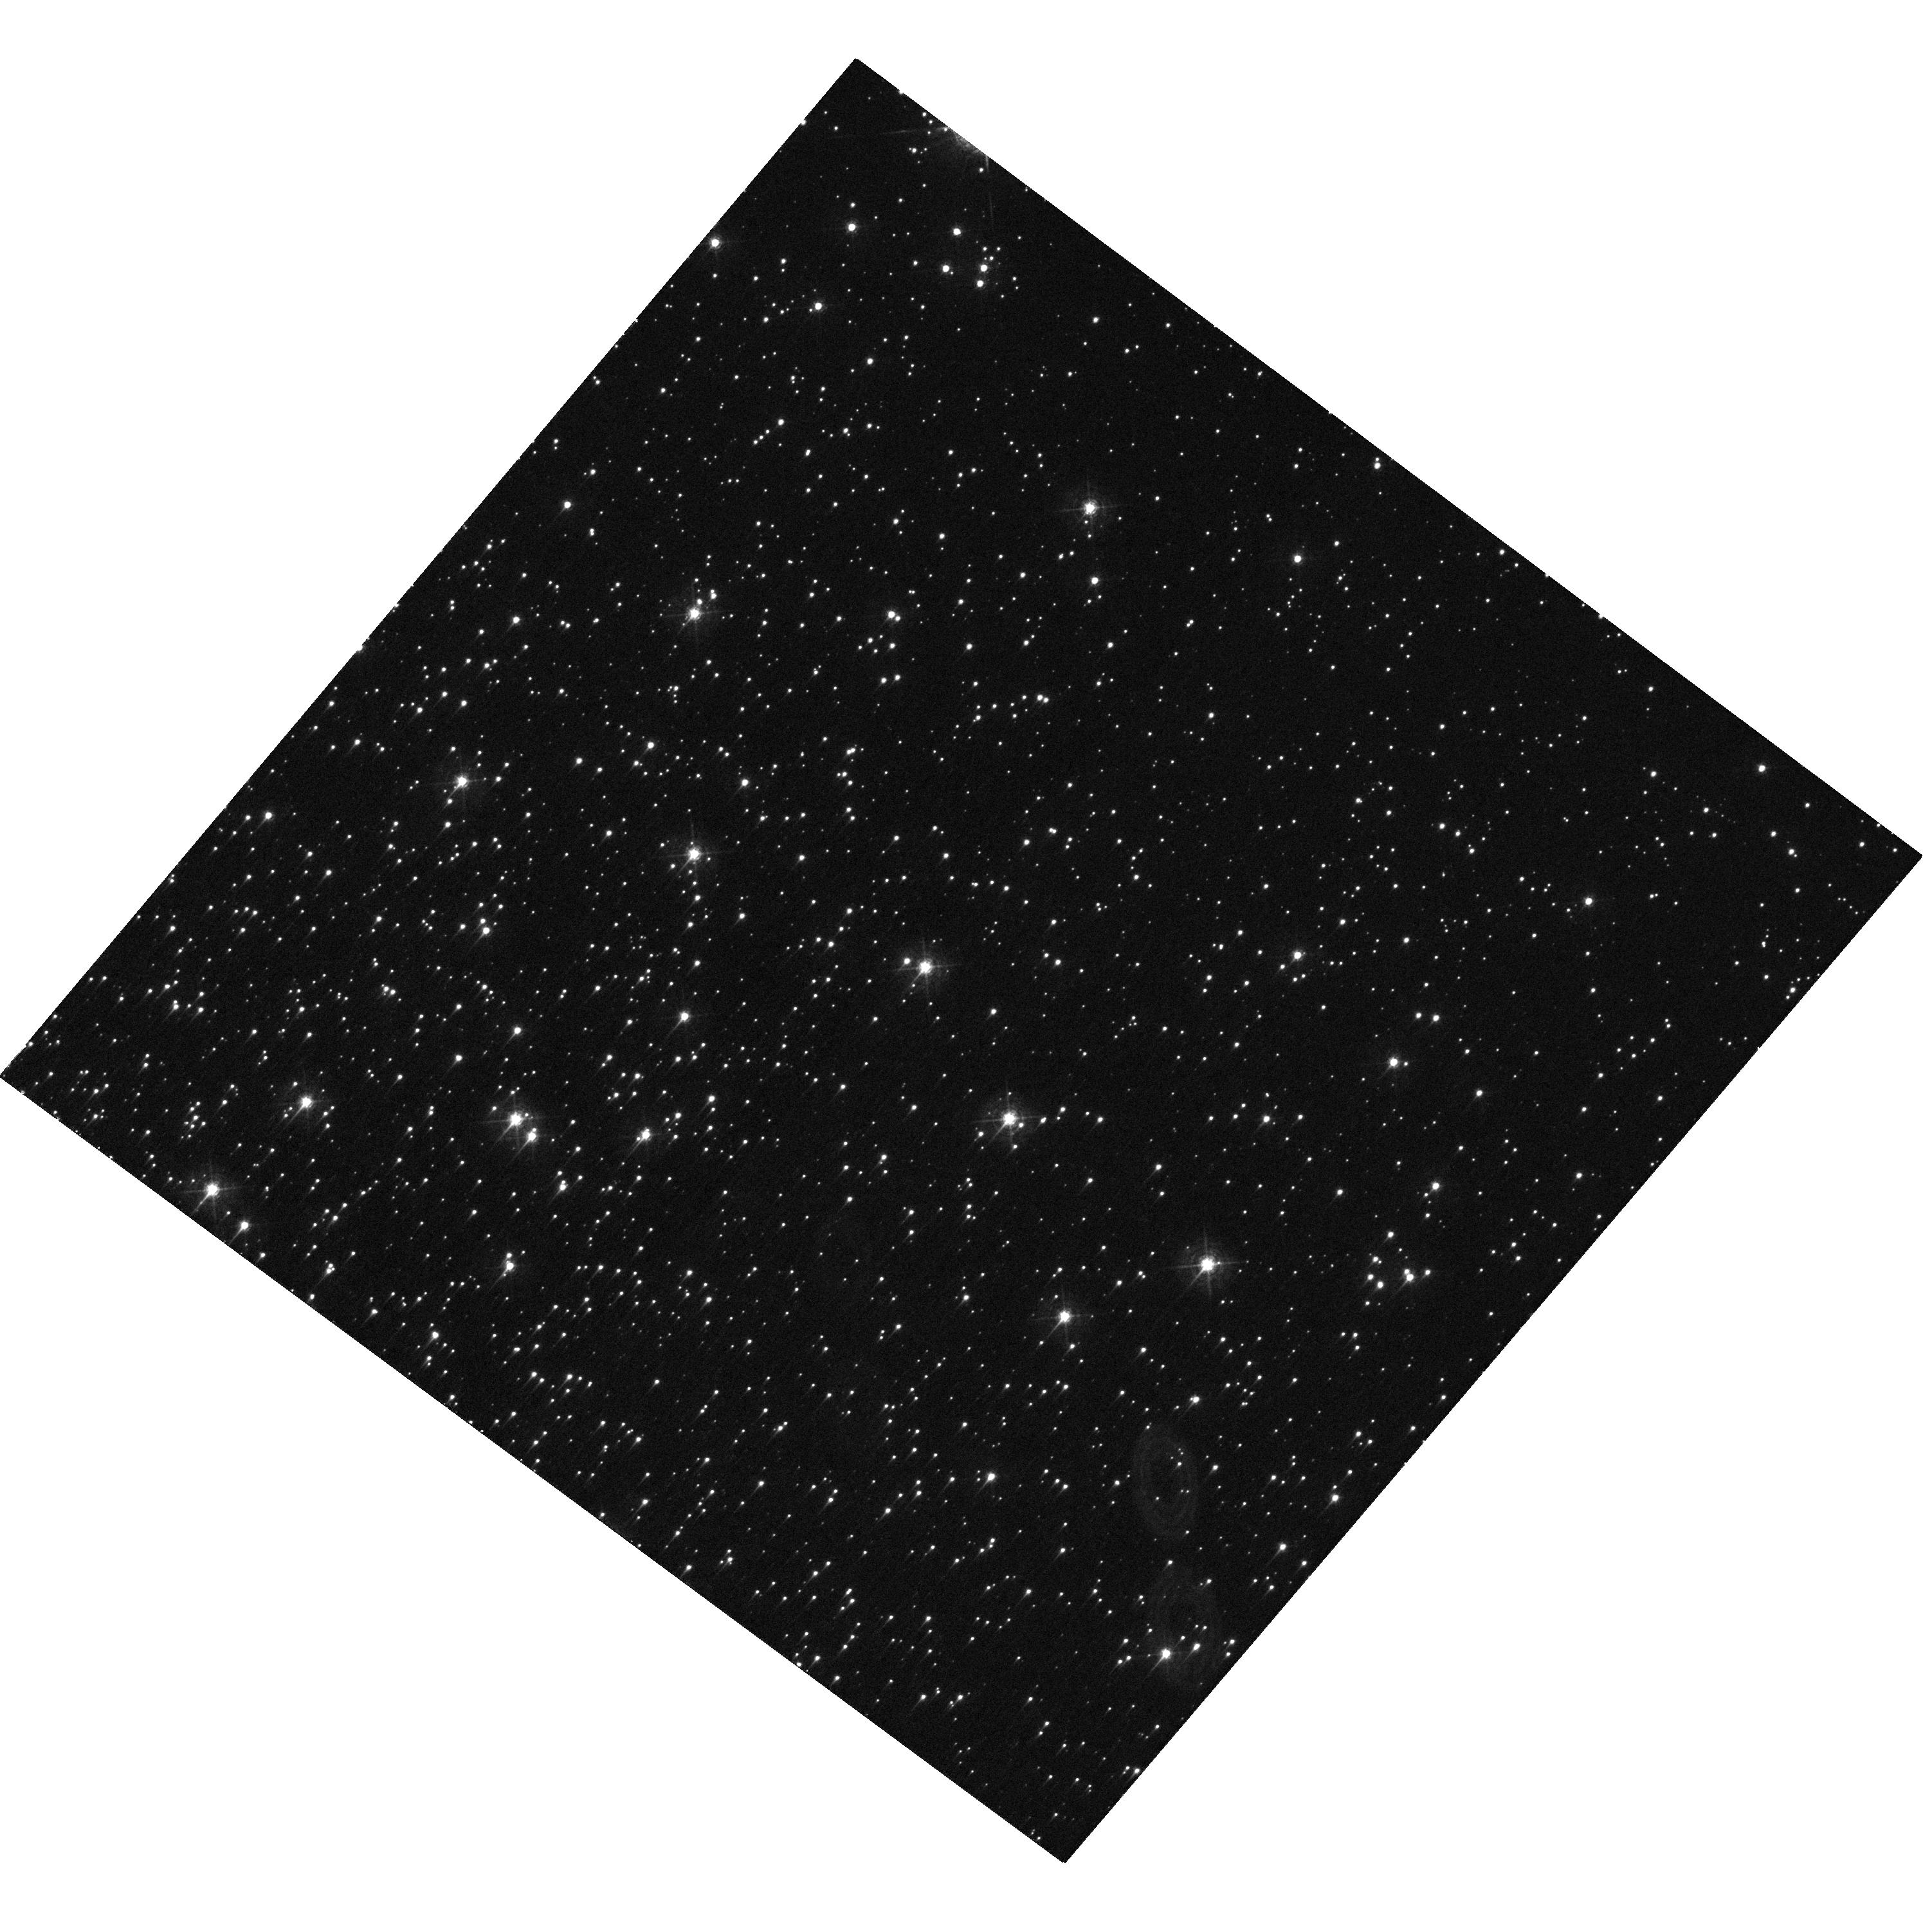
Target: M22OFFSET2
Instrument: WFC3/UVIS
Filter: F410M
Exposure: 12 min
Observation ID: hst_16518_02_wfc3_uvis_f410m_iek902

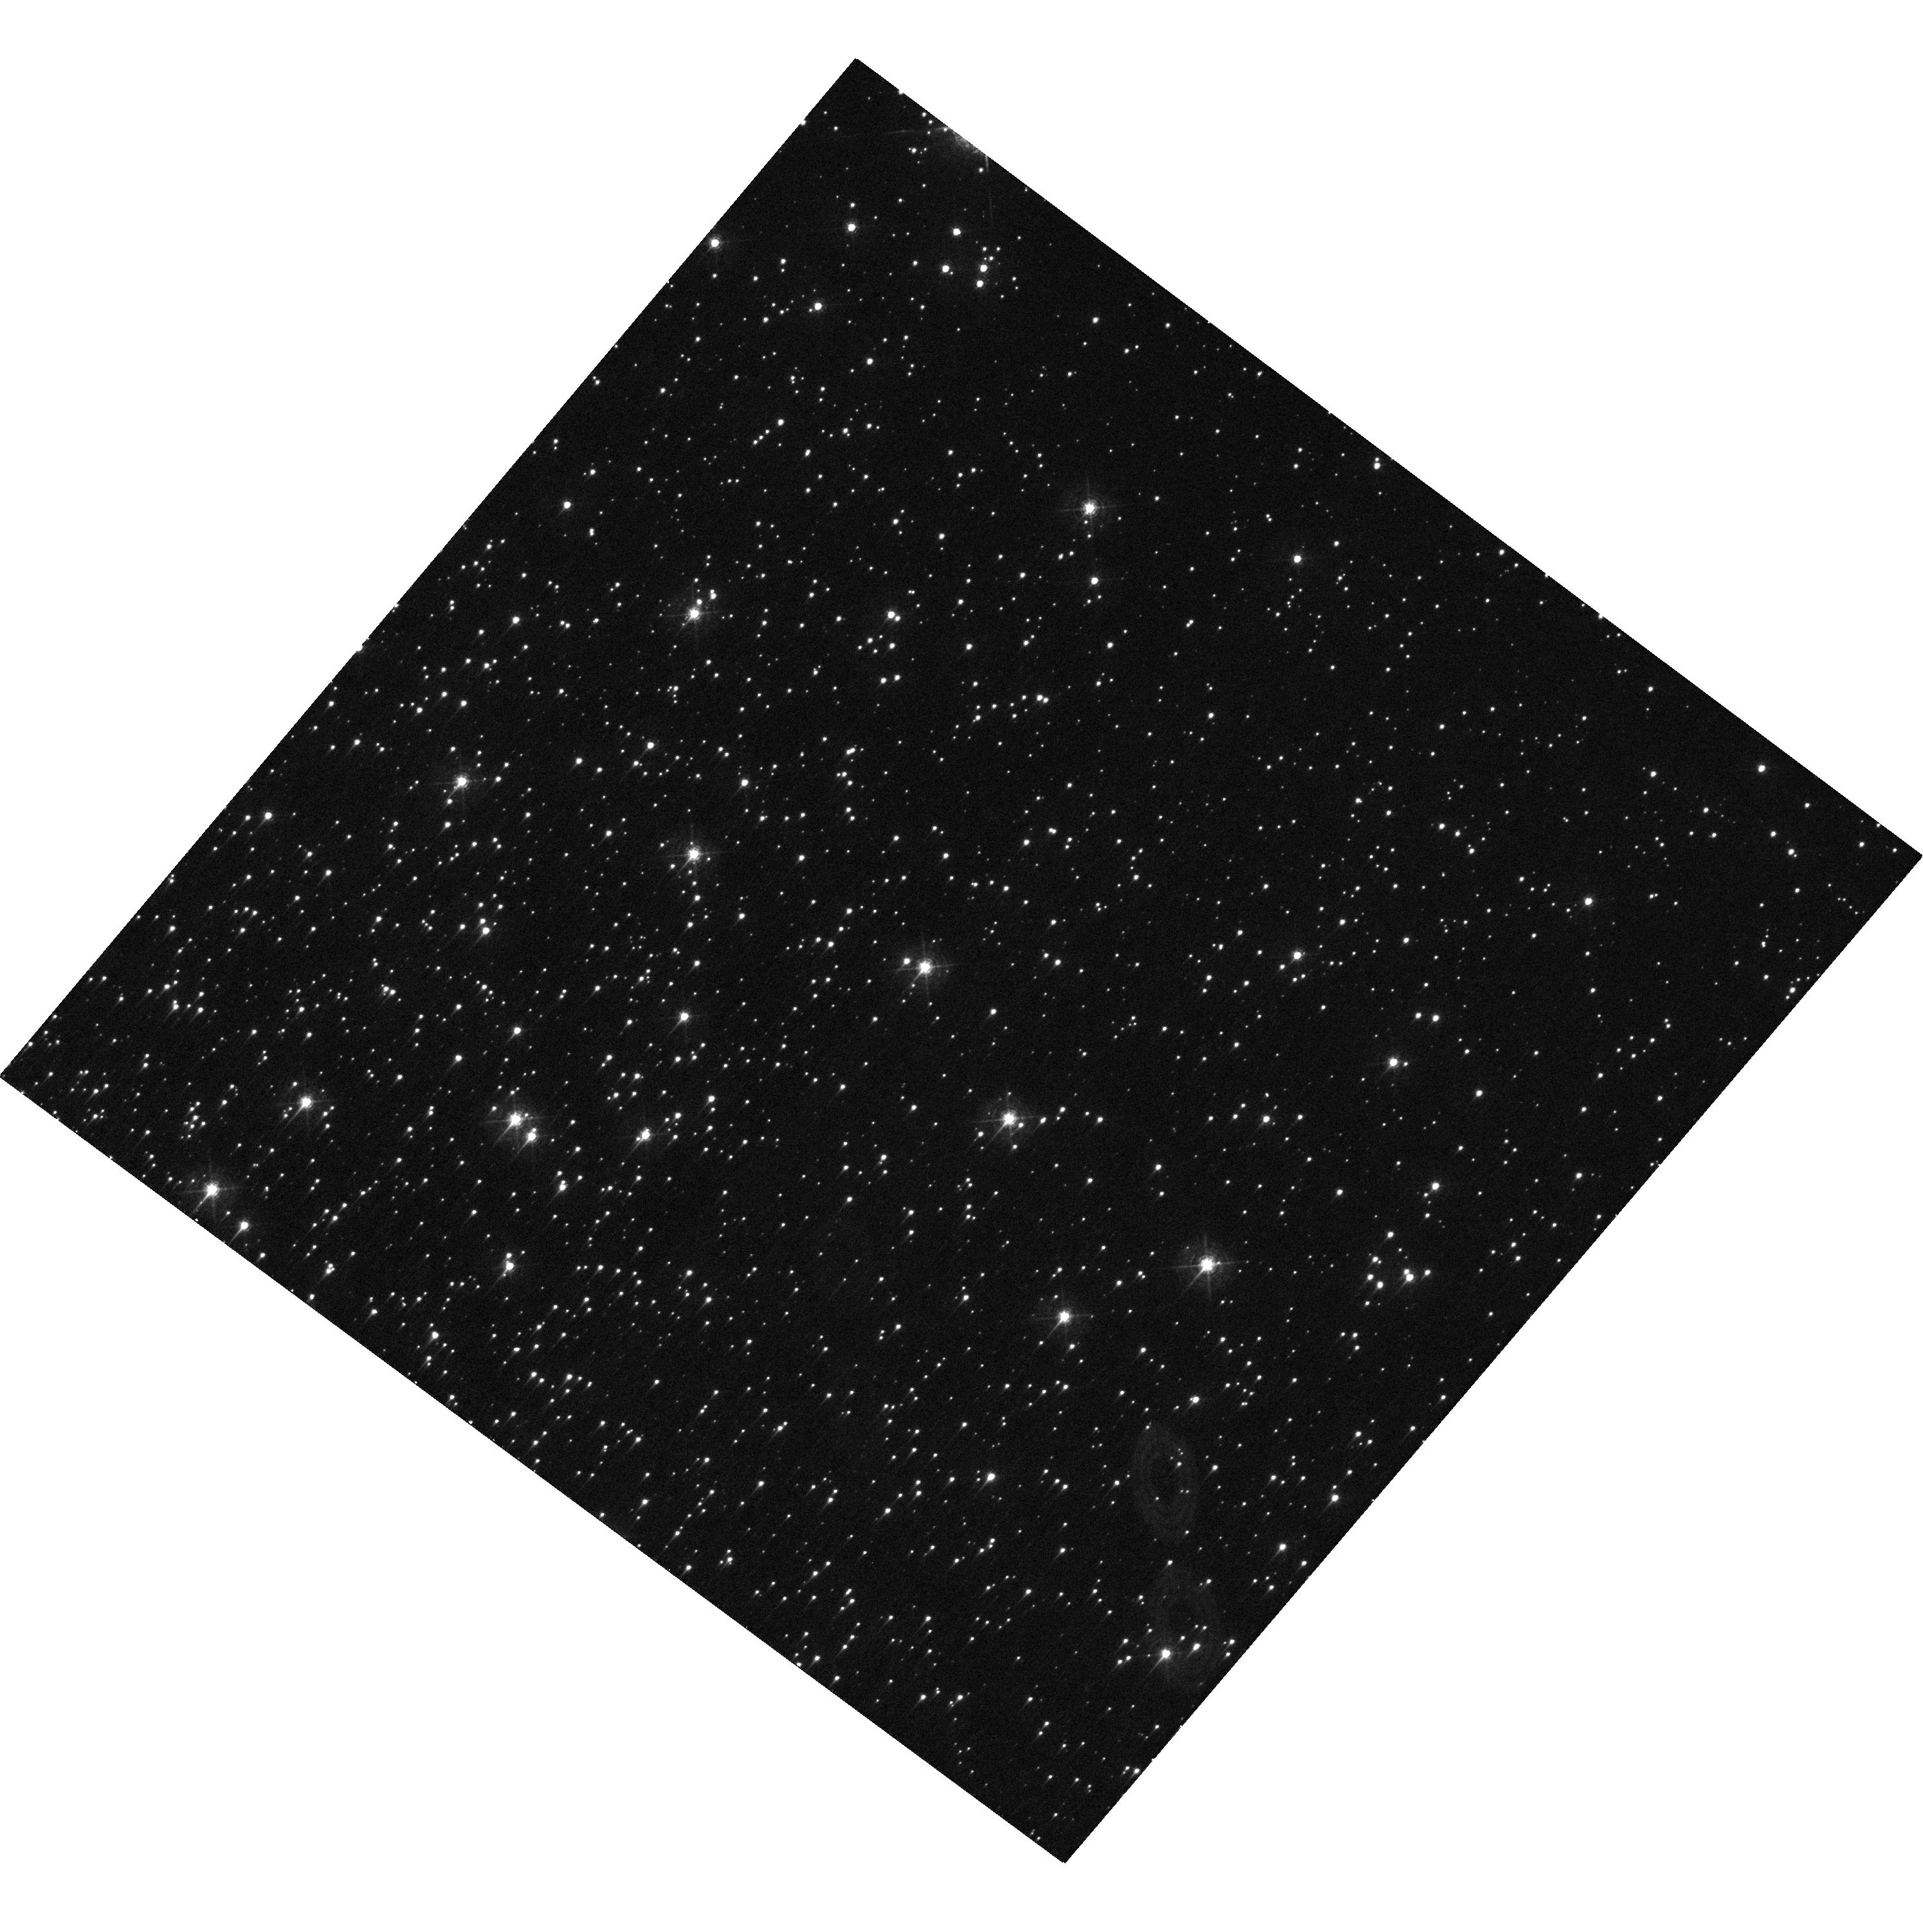
Target: M22OFFSET2
Instrument: WFC3/UVIS
Filter: F410M
Exposure: 12 min
Observation ID: hst_16518_03_wfc3_uvis_f410m_iek903

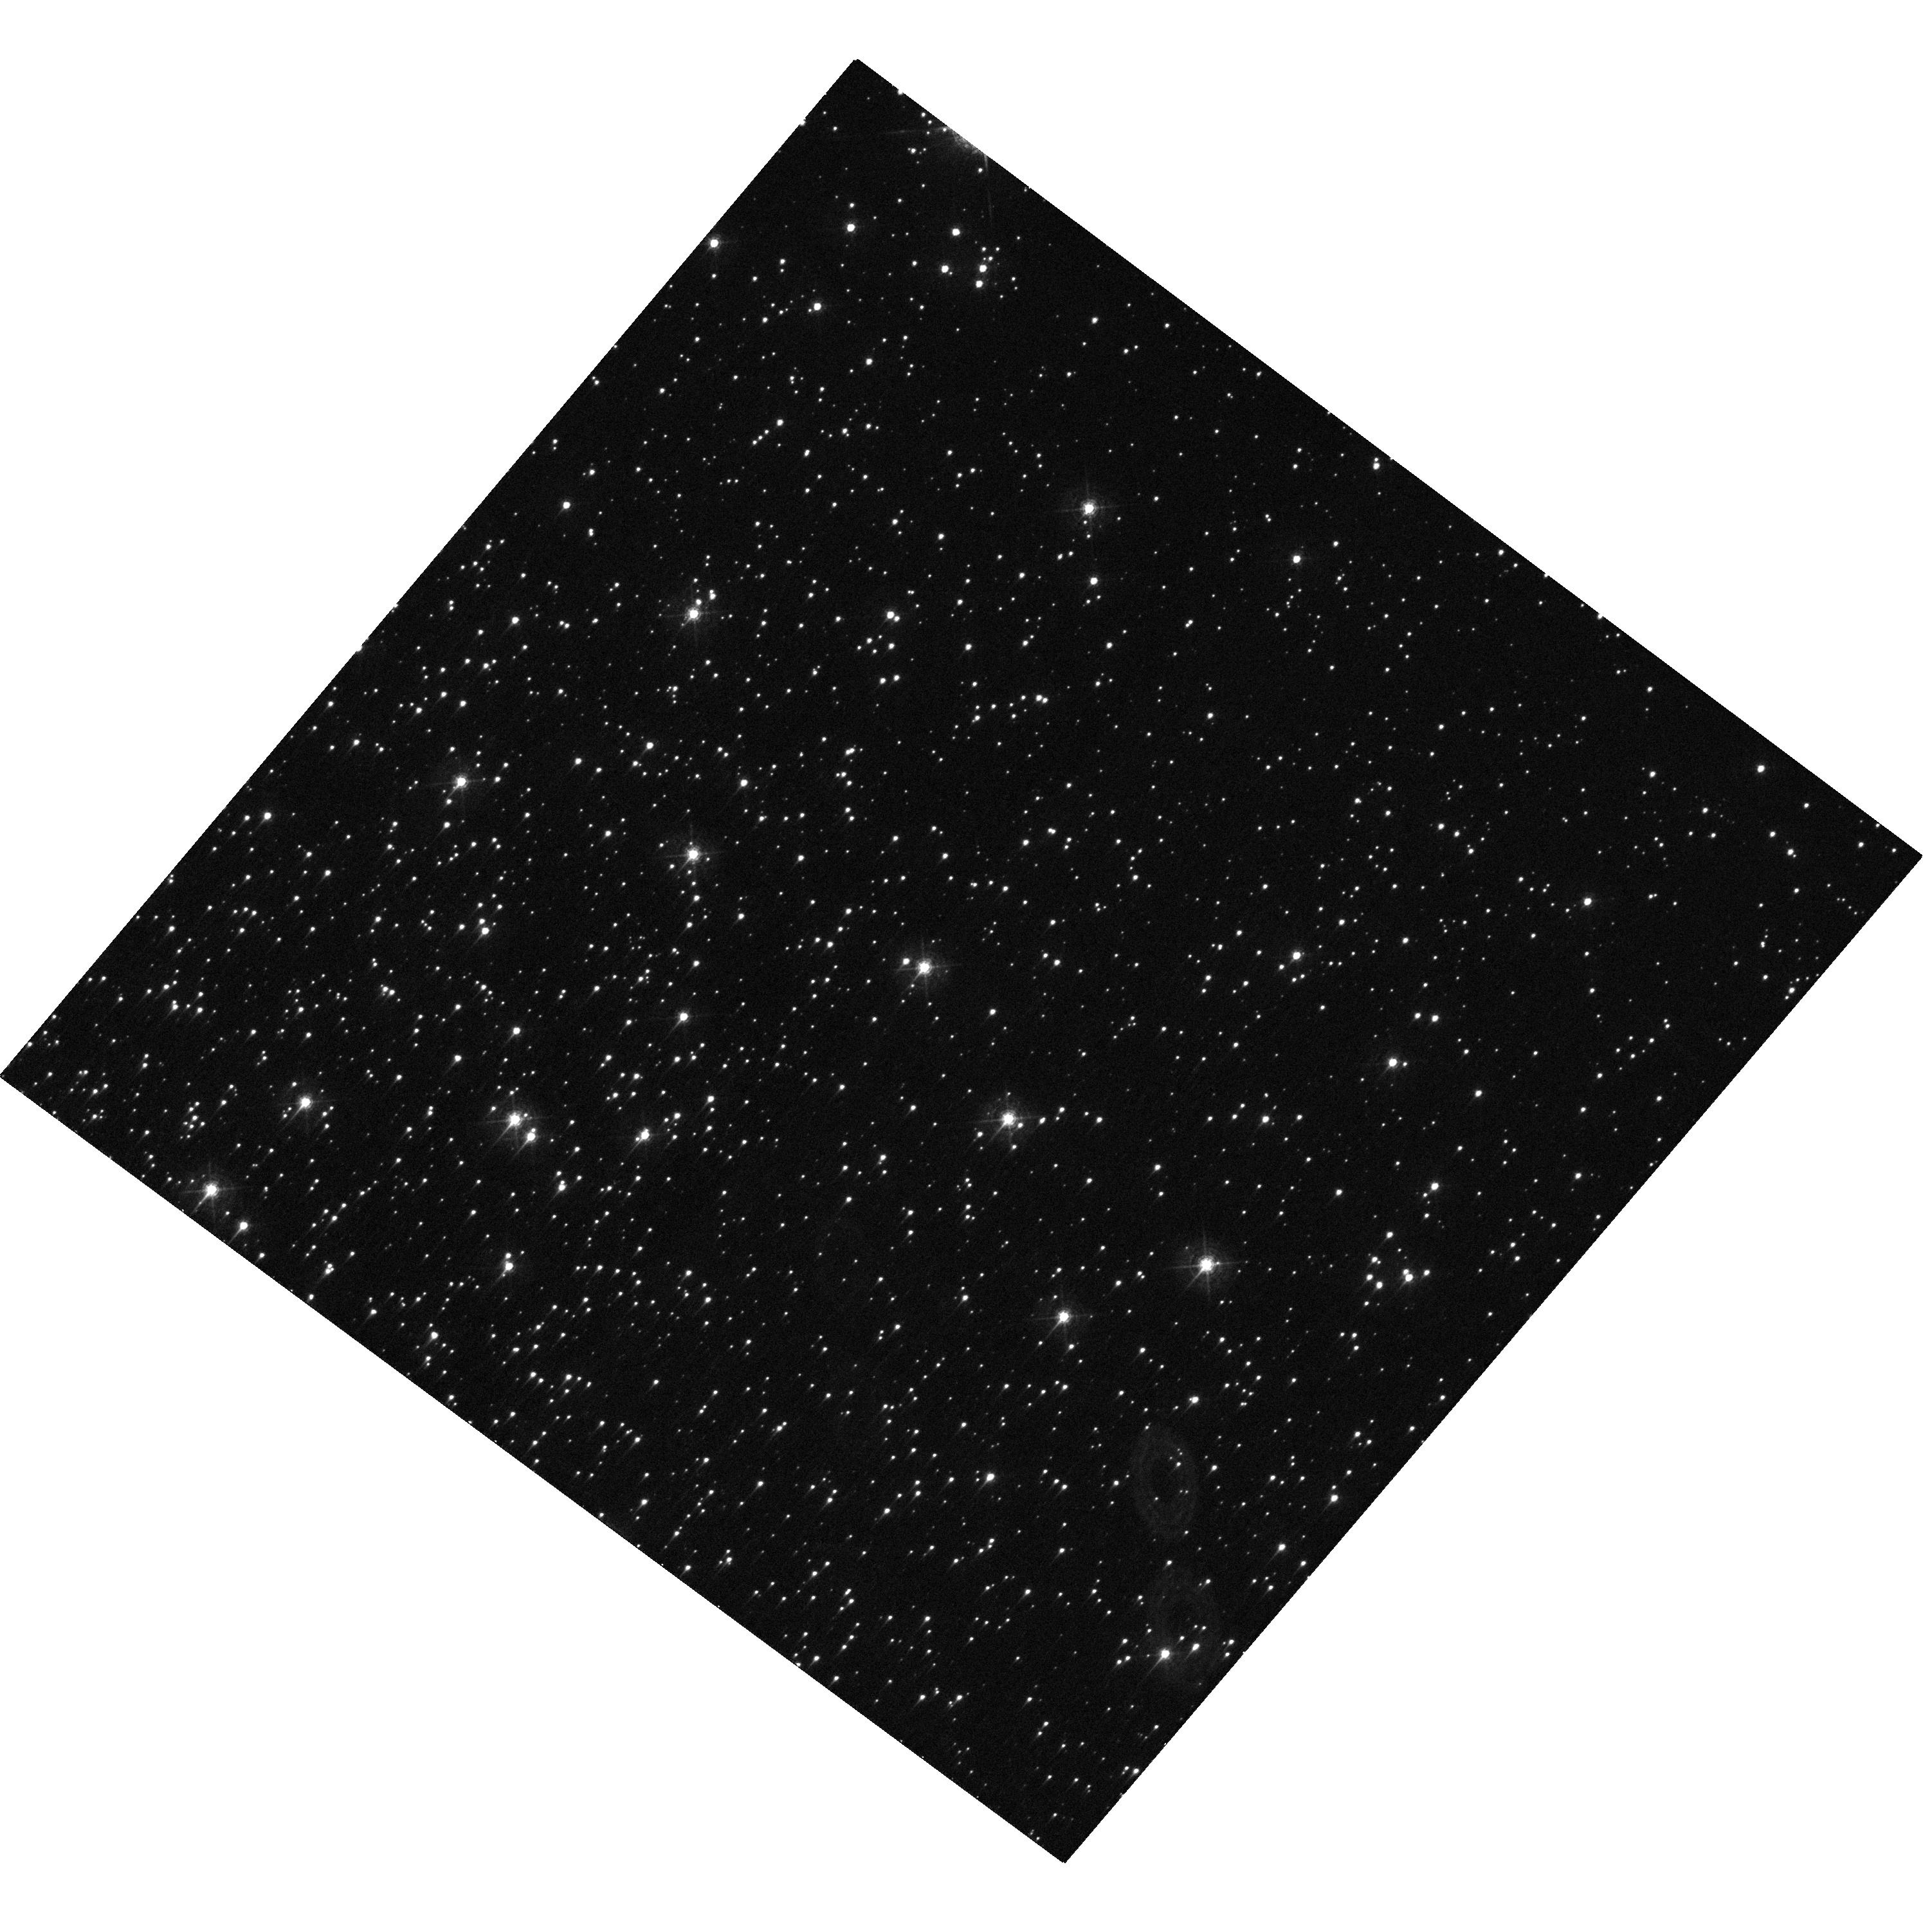
Target: M22OFFSET2
Instrument: WFC3/UVIS
Filter: F410M
Exposure: 12 min
Observation ID: hst_16518_05_wfc3_uvis_f410m_iek905

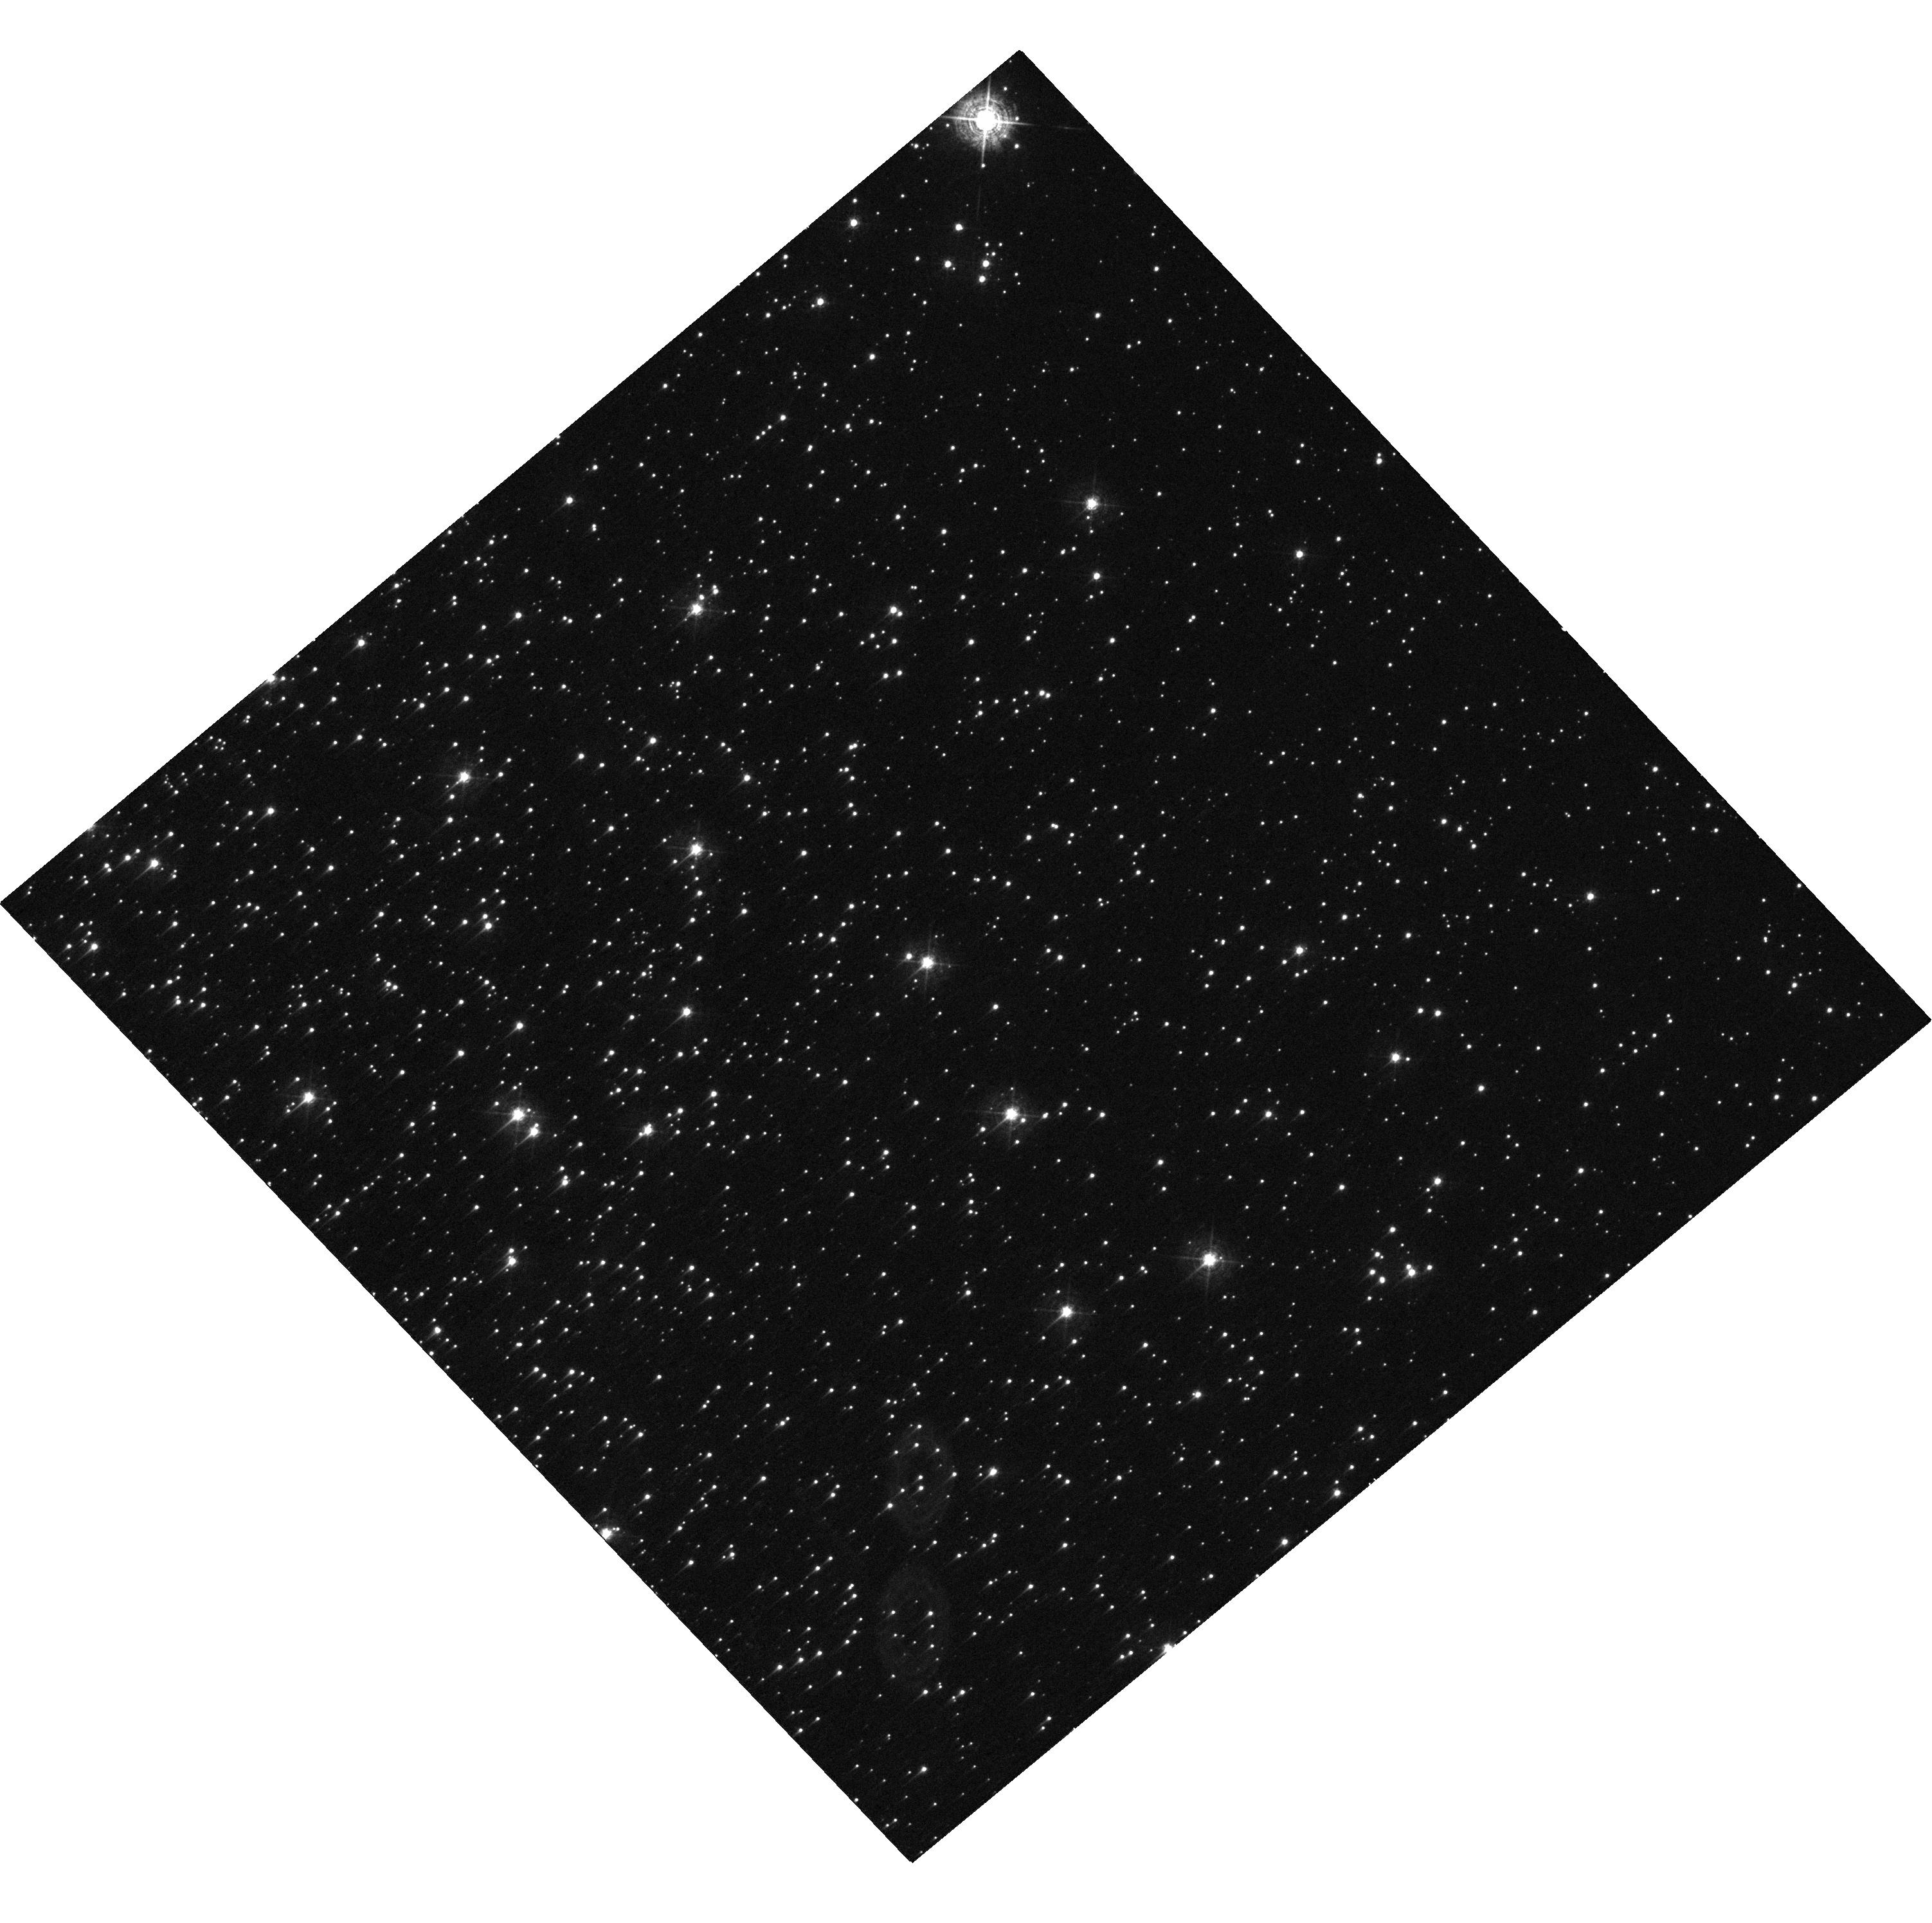
Target: M22OFFSET2
Instrument: WFC3/UVIS
Filter: F410M
Exposure: 12 min
Observation ID: hst_16518_01_wfc3_uvis_f410m_iek901

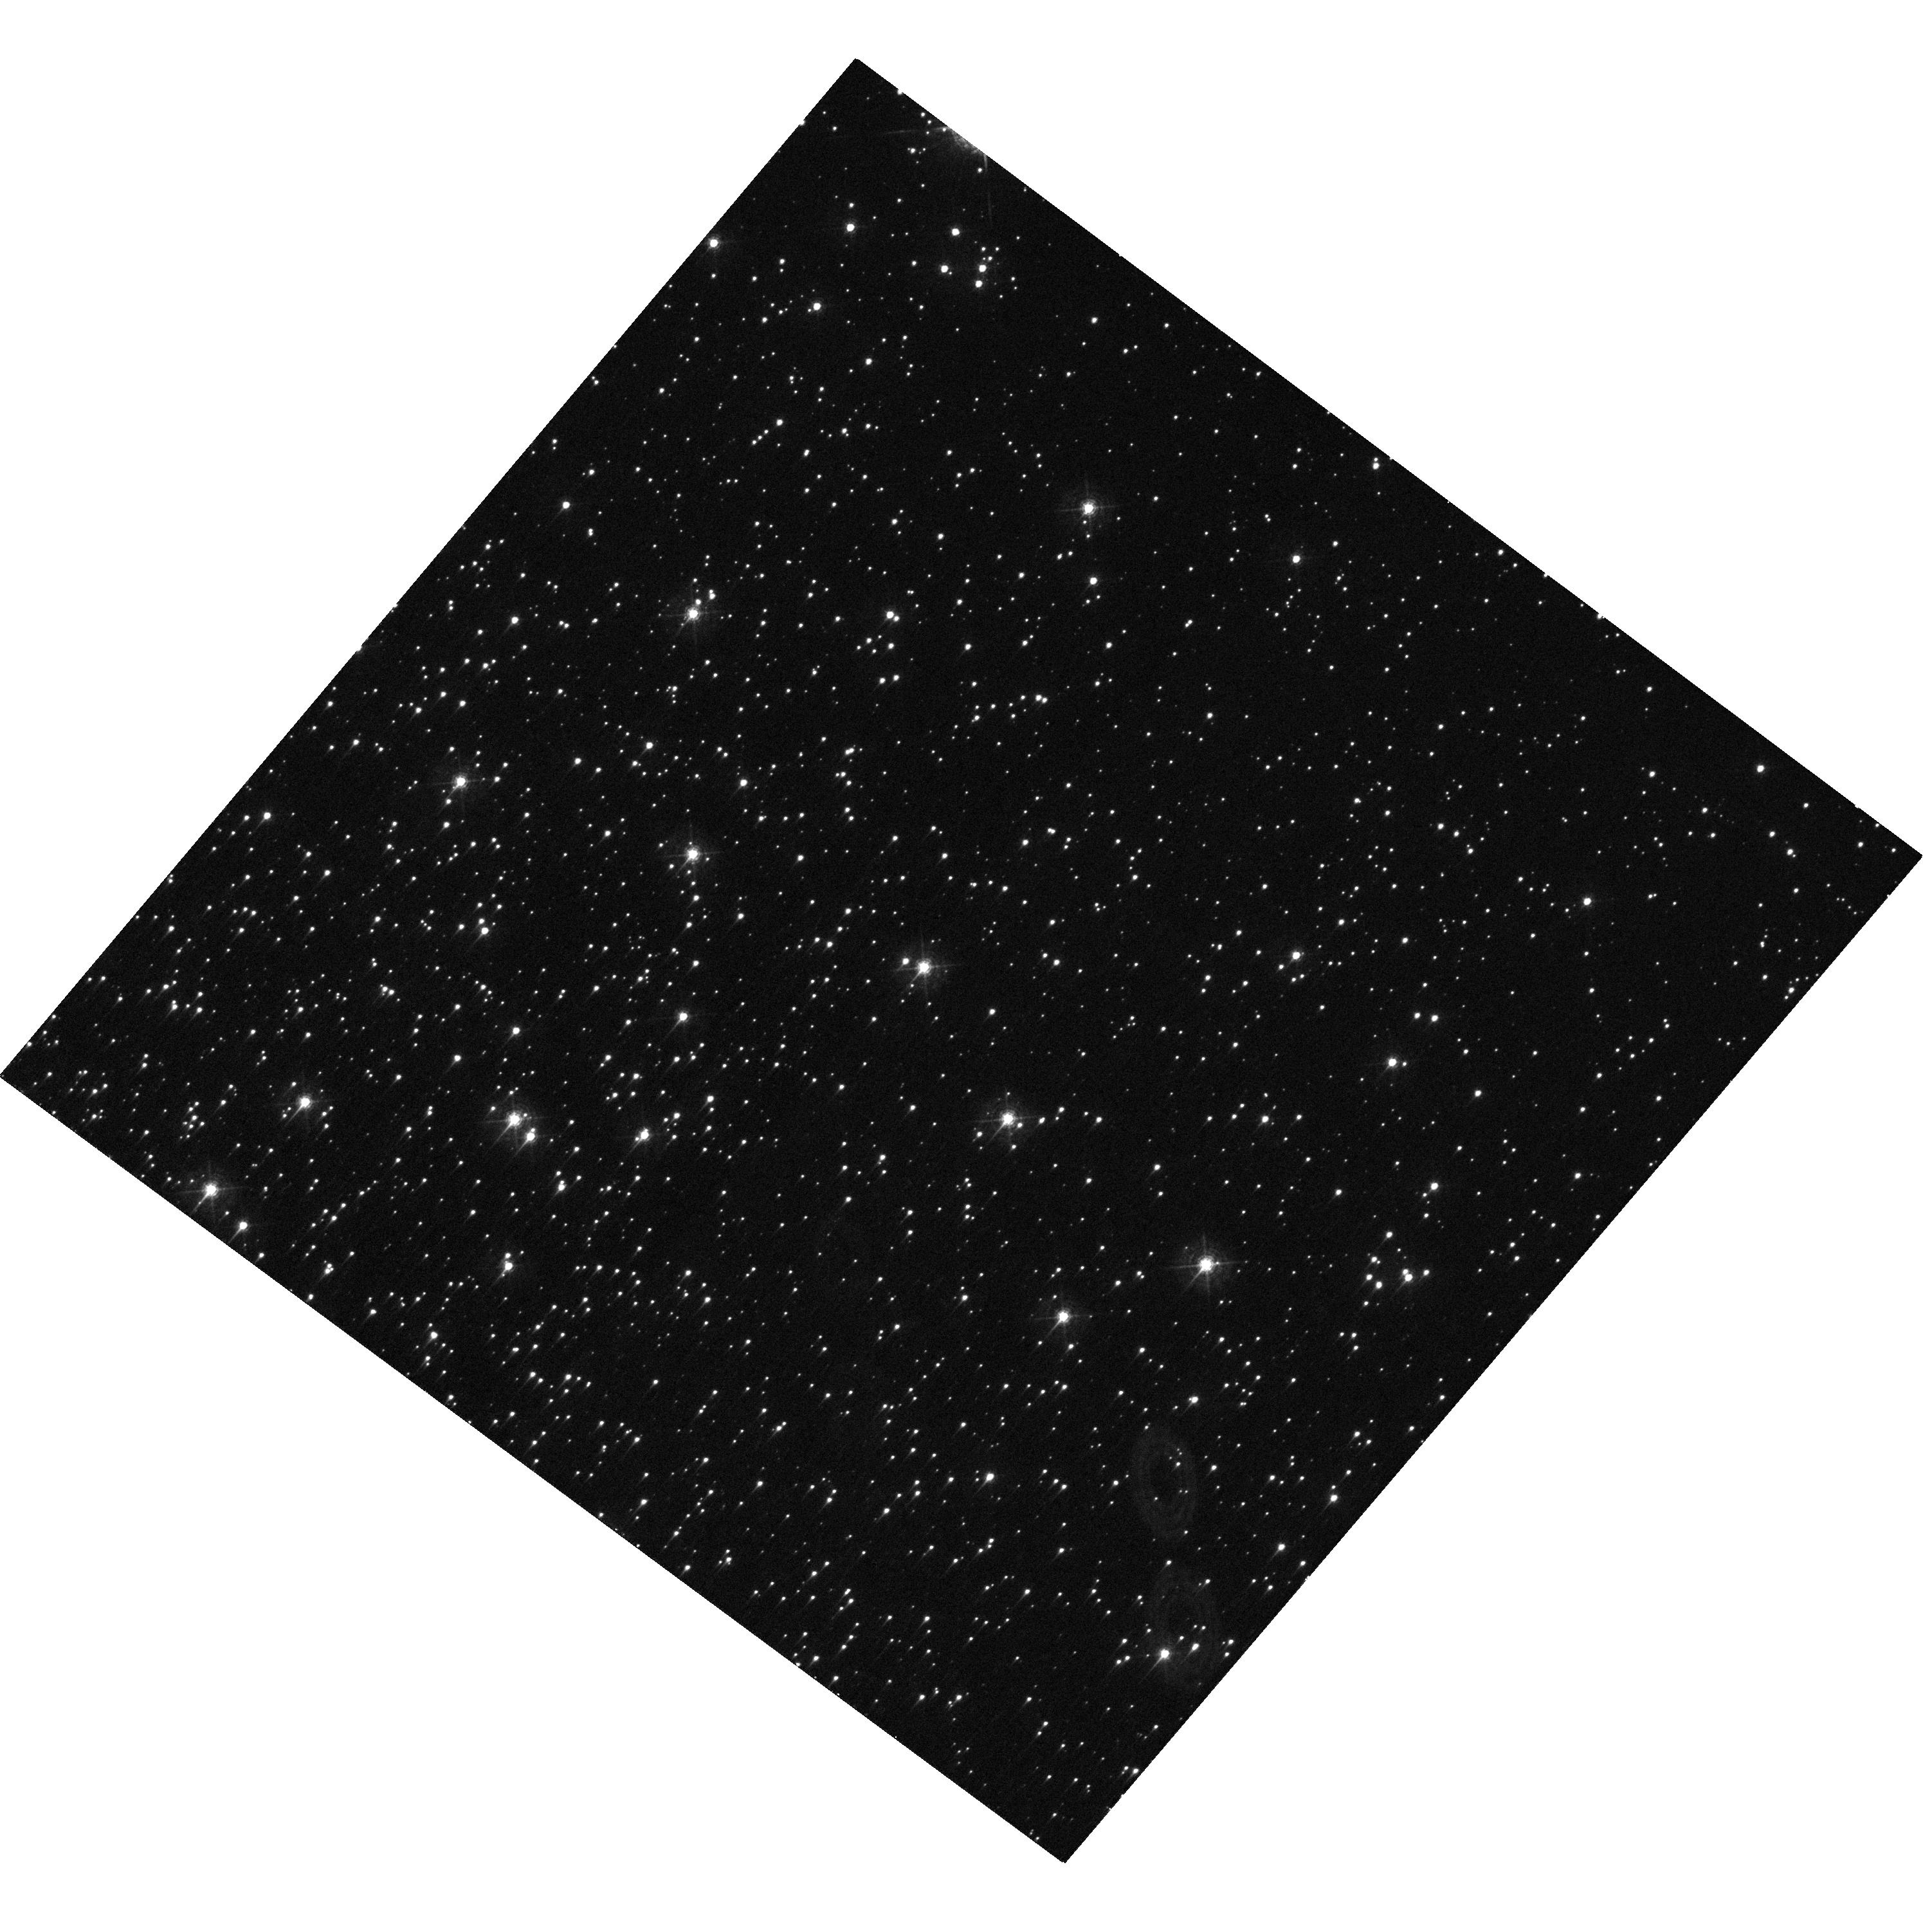
Target: M22OFFSET2
Instrument: WFC3/UVIS
Filter: F410M
Exposure: 12 min
Observation ID: hst_16518_04_wfc3_uvis_f410m_iek904

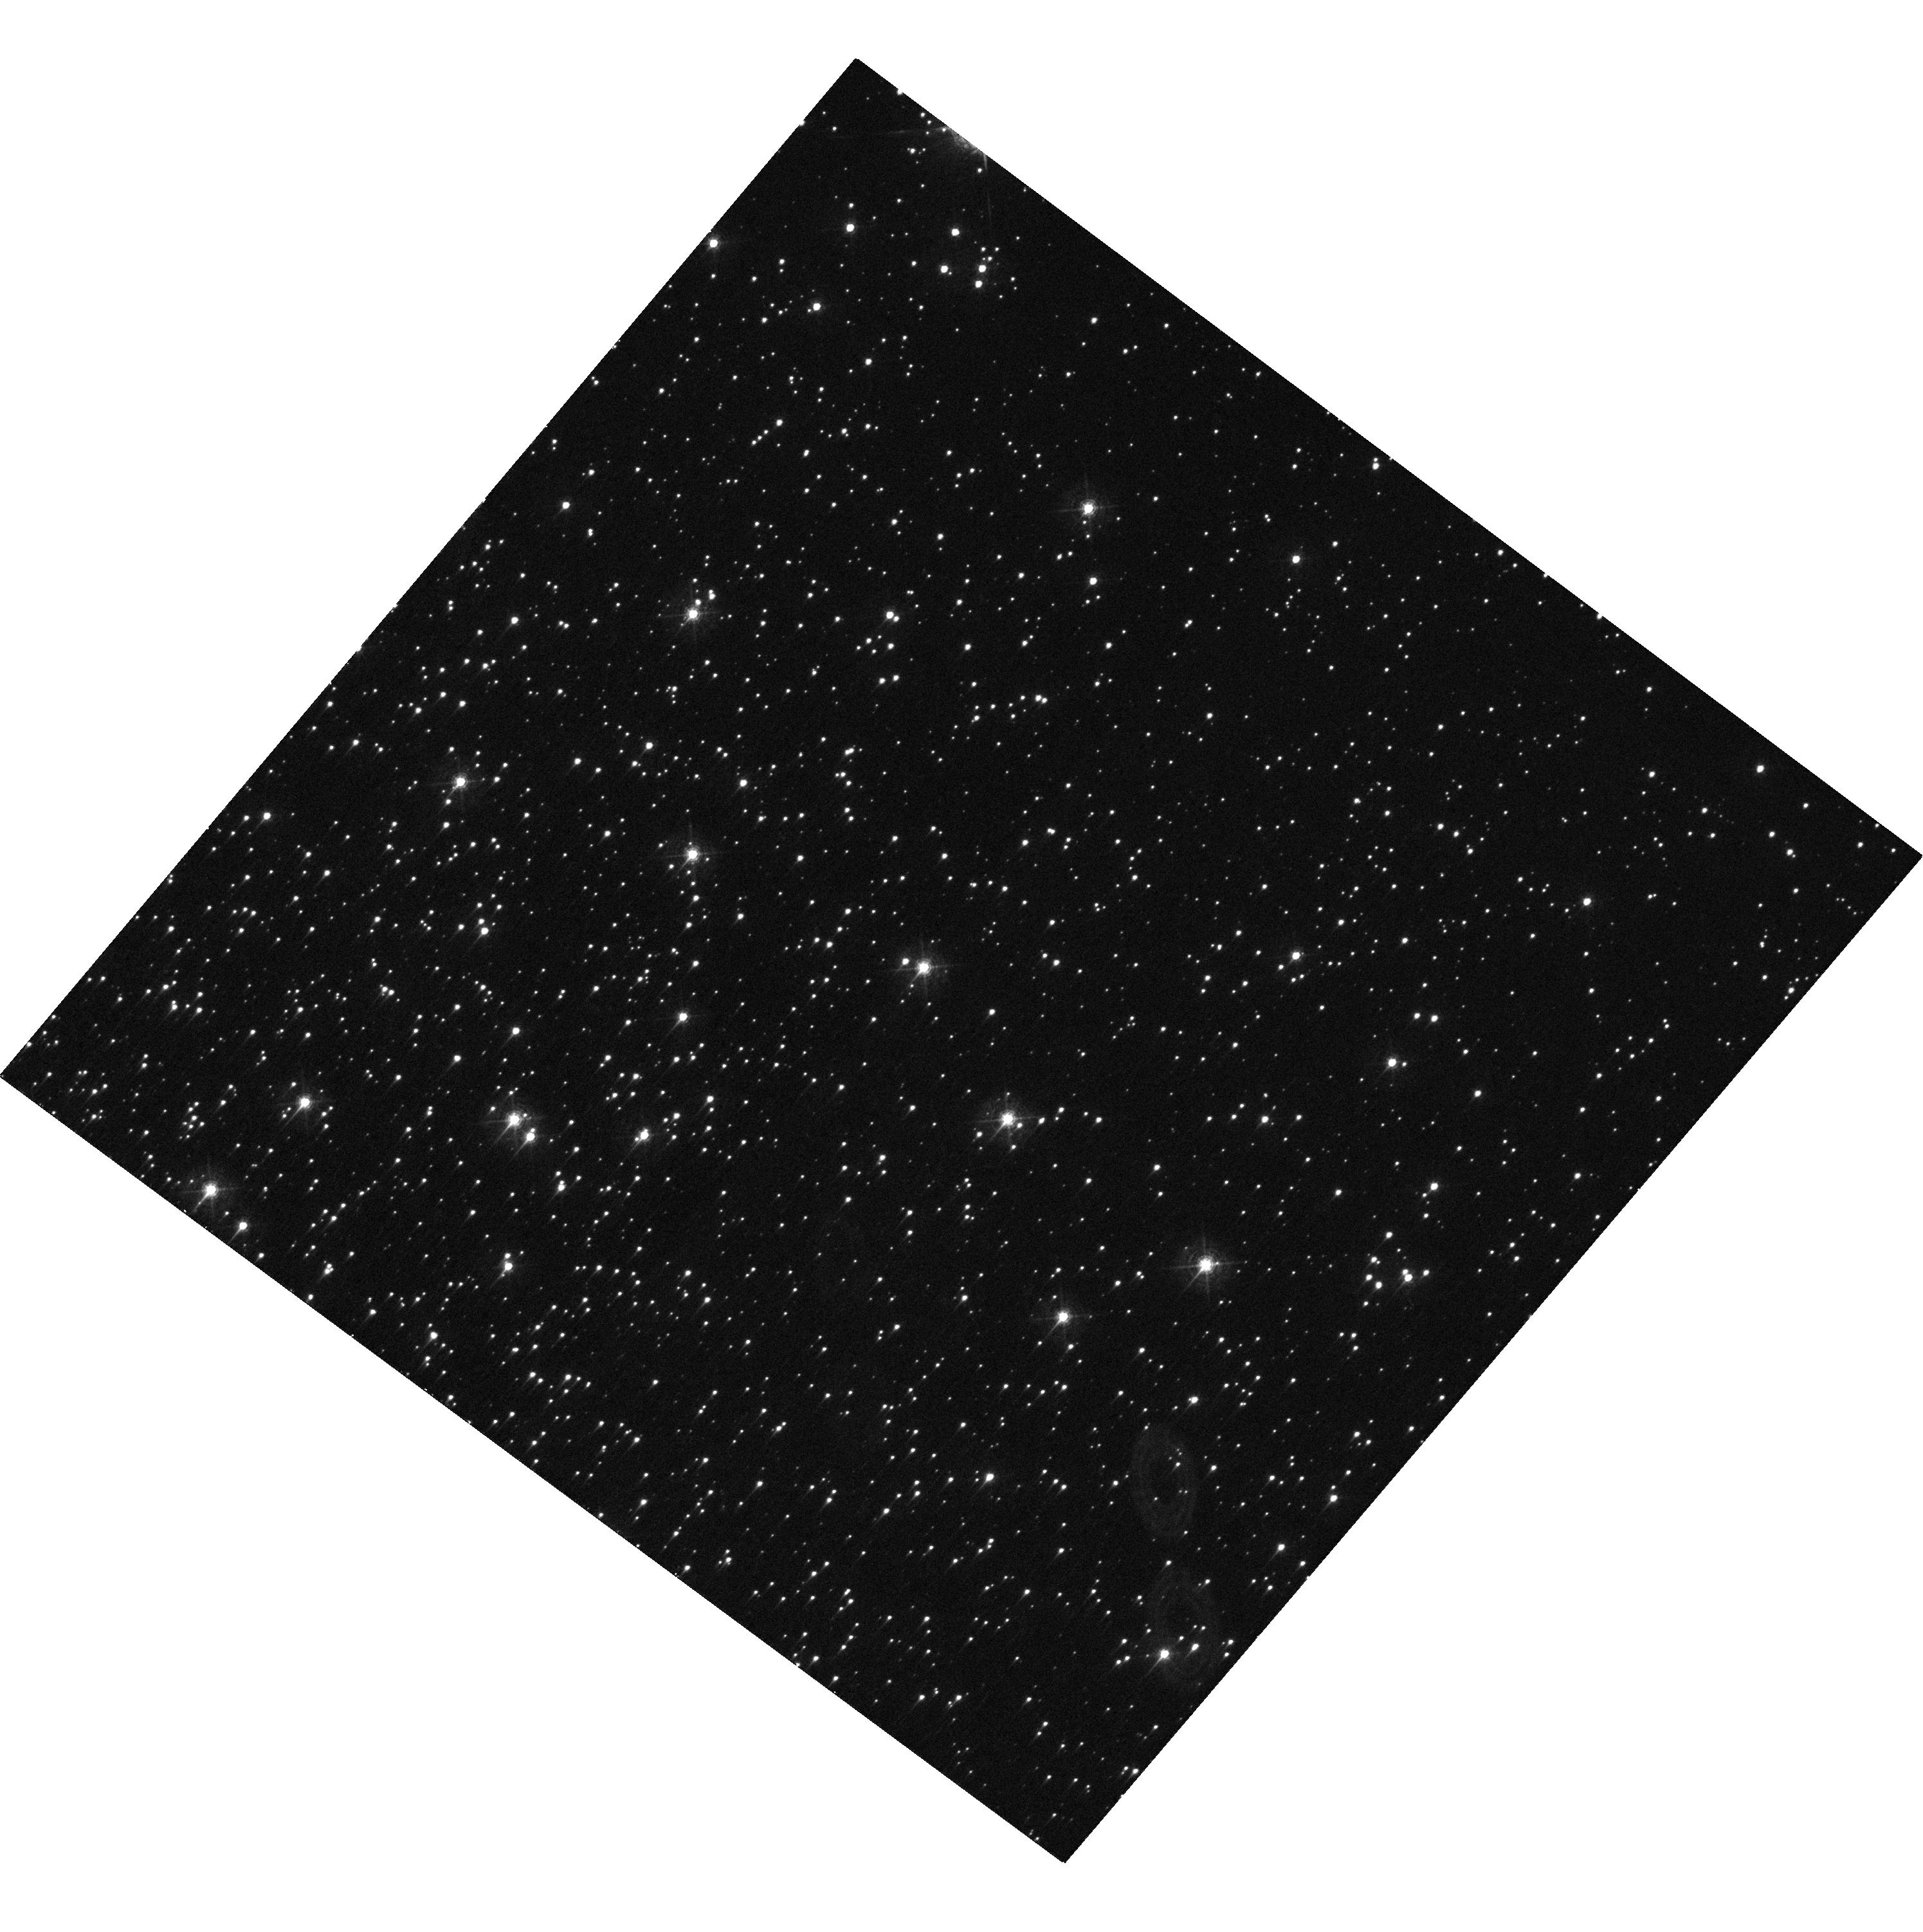
Target: M22OFFSET2
Instrument: WFC3/UVIS
Filter: F410M
Exposure: 12 min
Observation ID: hst_16518_06_wfc3_uvis_f410m_iek906

WFC3 Focus Cross Calibration (PI: Dressel, Linda L.)

This program will be used to cross-calibrate the HST focus in two WFC3/UVIS filters using interleaved exposures in F410M and F606W. It will supplement the existing CAL/OTA Focus & Optical Monitor program, which executes every 2 months in F410M, and will allow us to tie the observations to the WFC3 PSF database and phylogram-type plots (Anderson and Bedin 2017, MNRAS 470, p. 948), which include far more observations in F606W than in F410M. It will supplement the results obtained from interleaved exposures in F410M and F606W in program 15585.